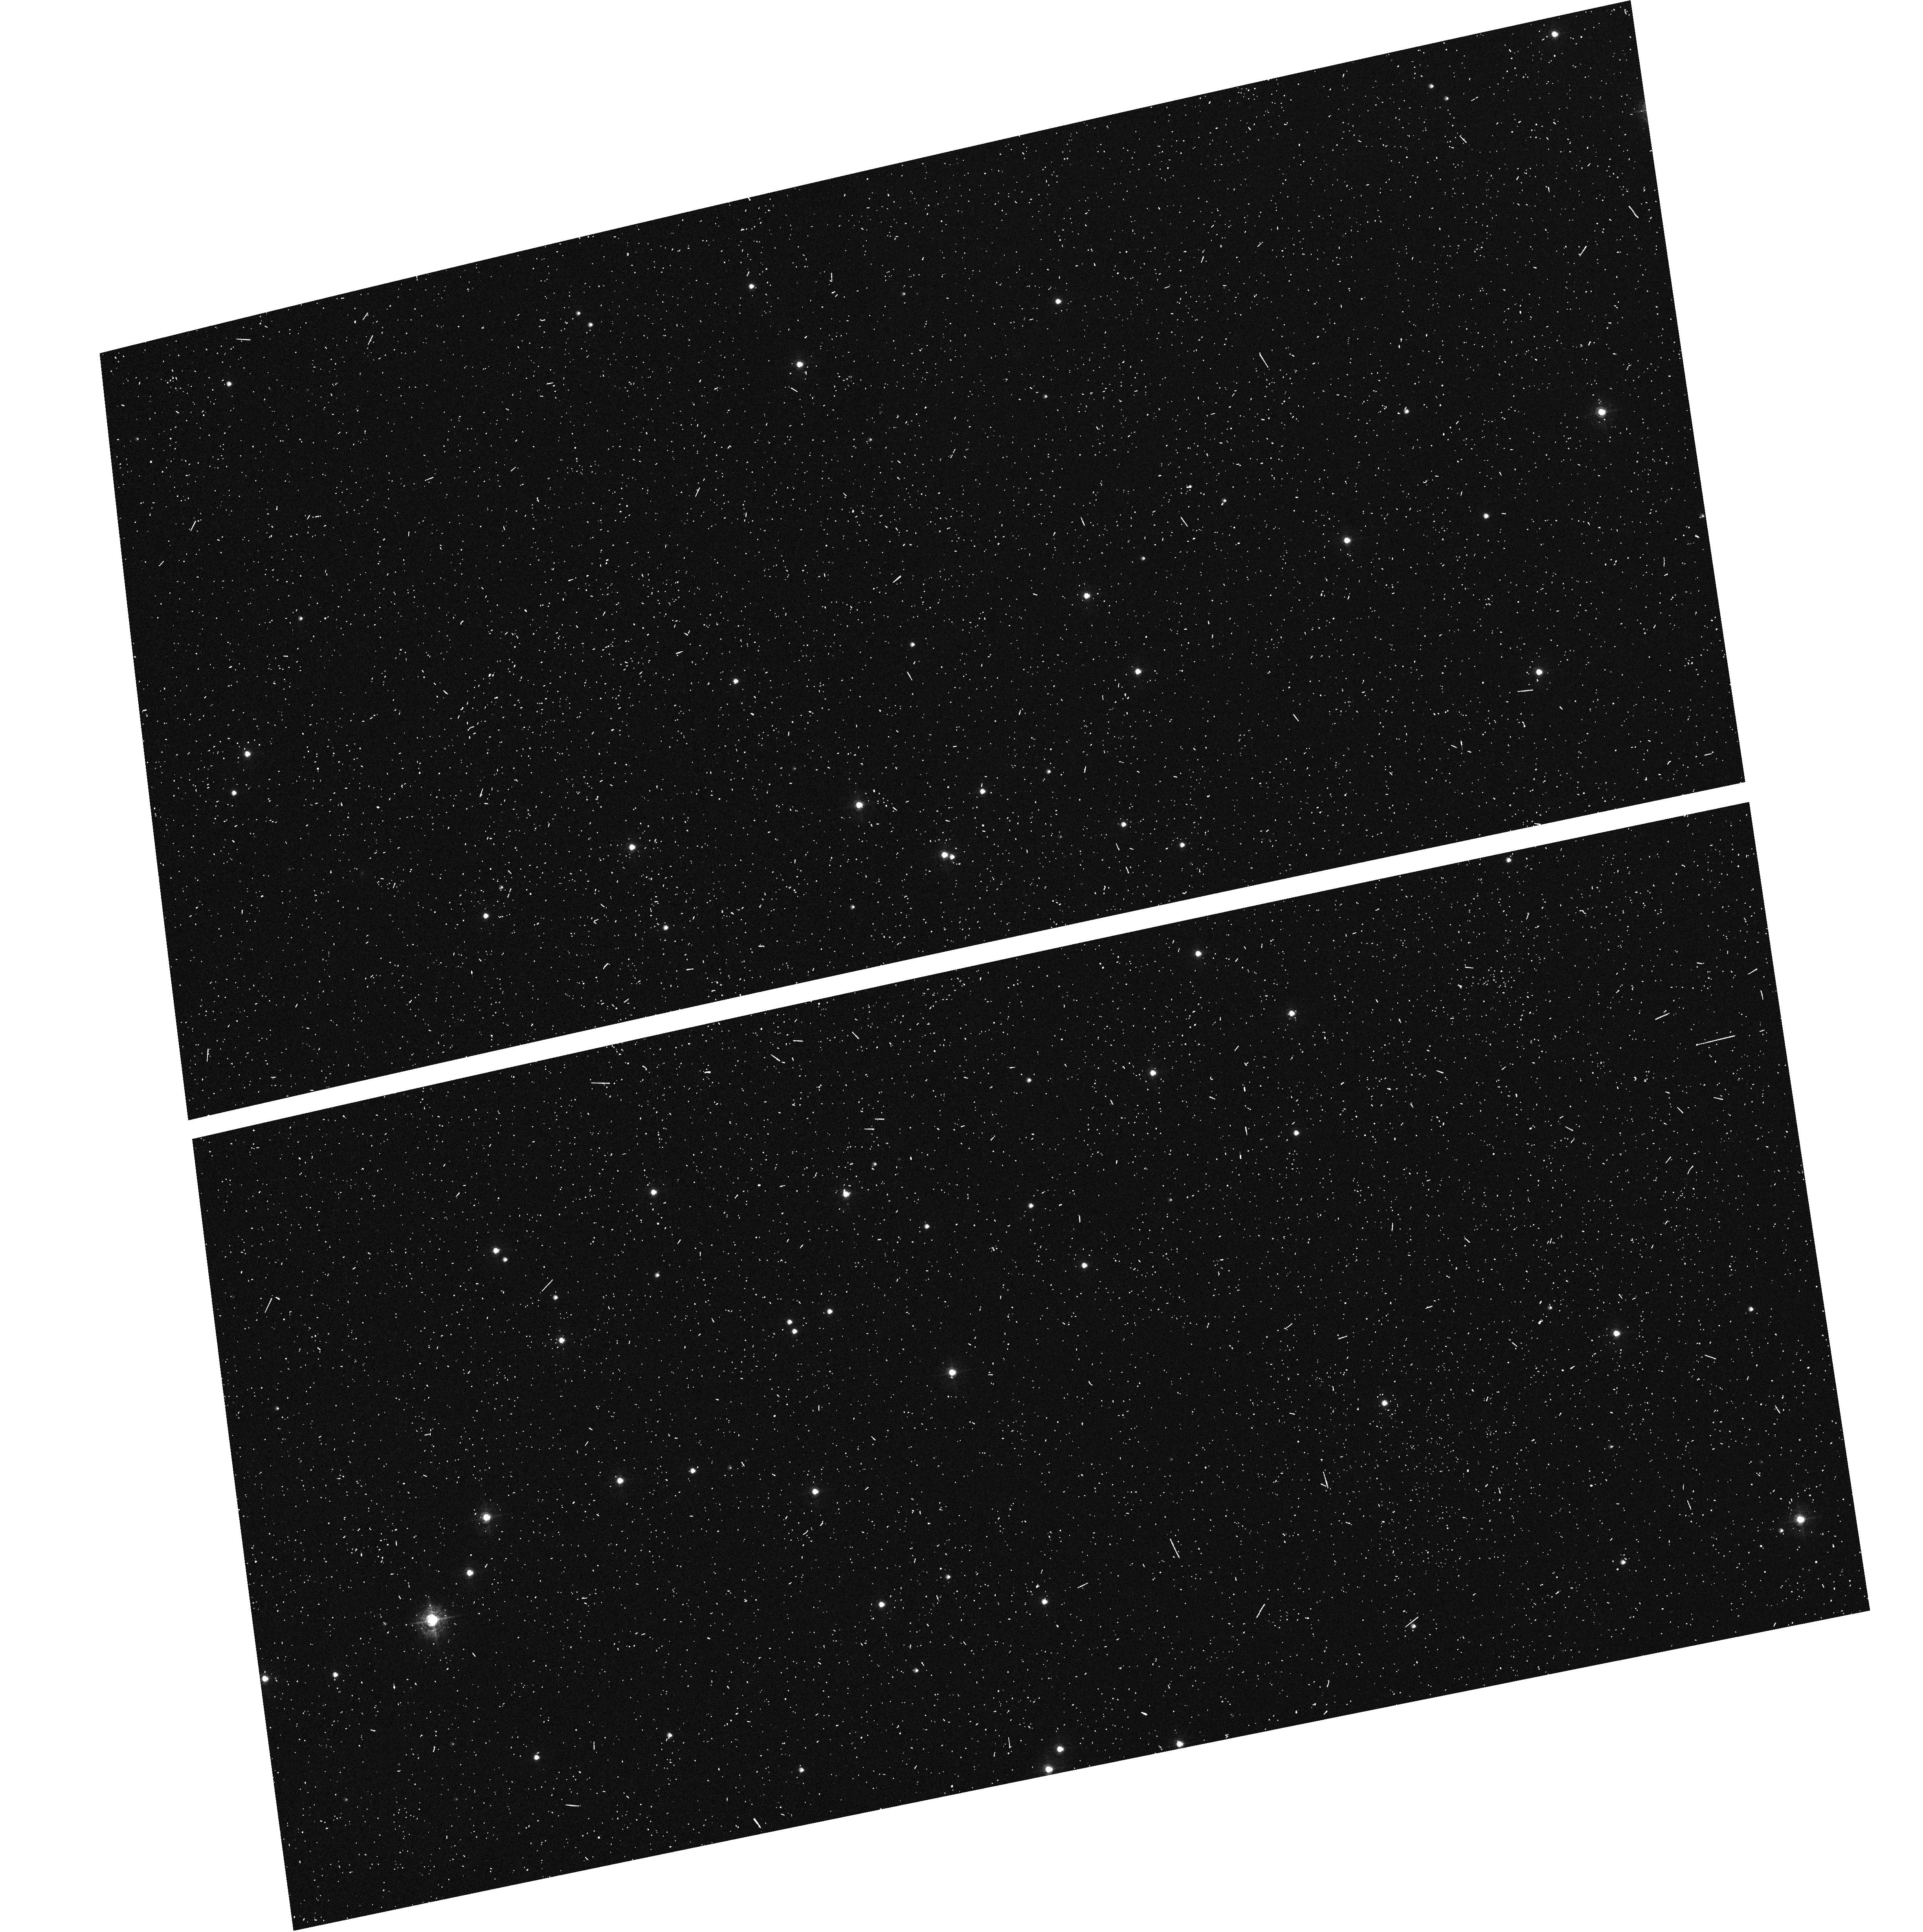
Target: NGC-188-58
Instrument: ACS/WFC
Filter: F502N
Exposure: 6 min
Observation ID: hst_9013_a1_acs_wfc_f502n_j8aoa1

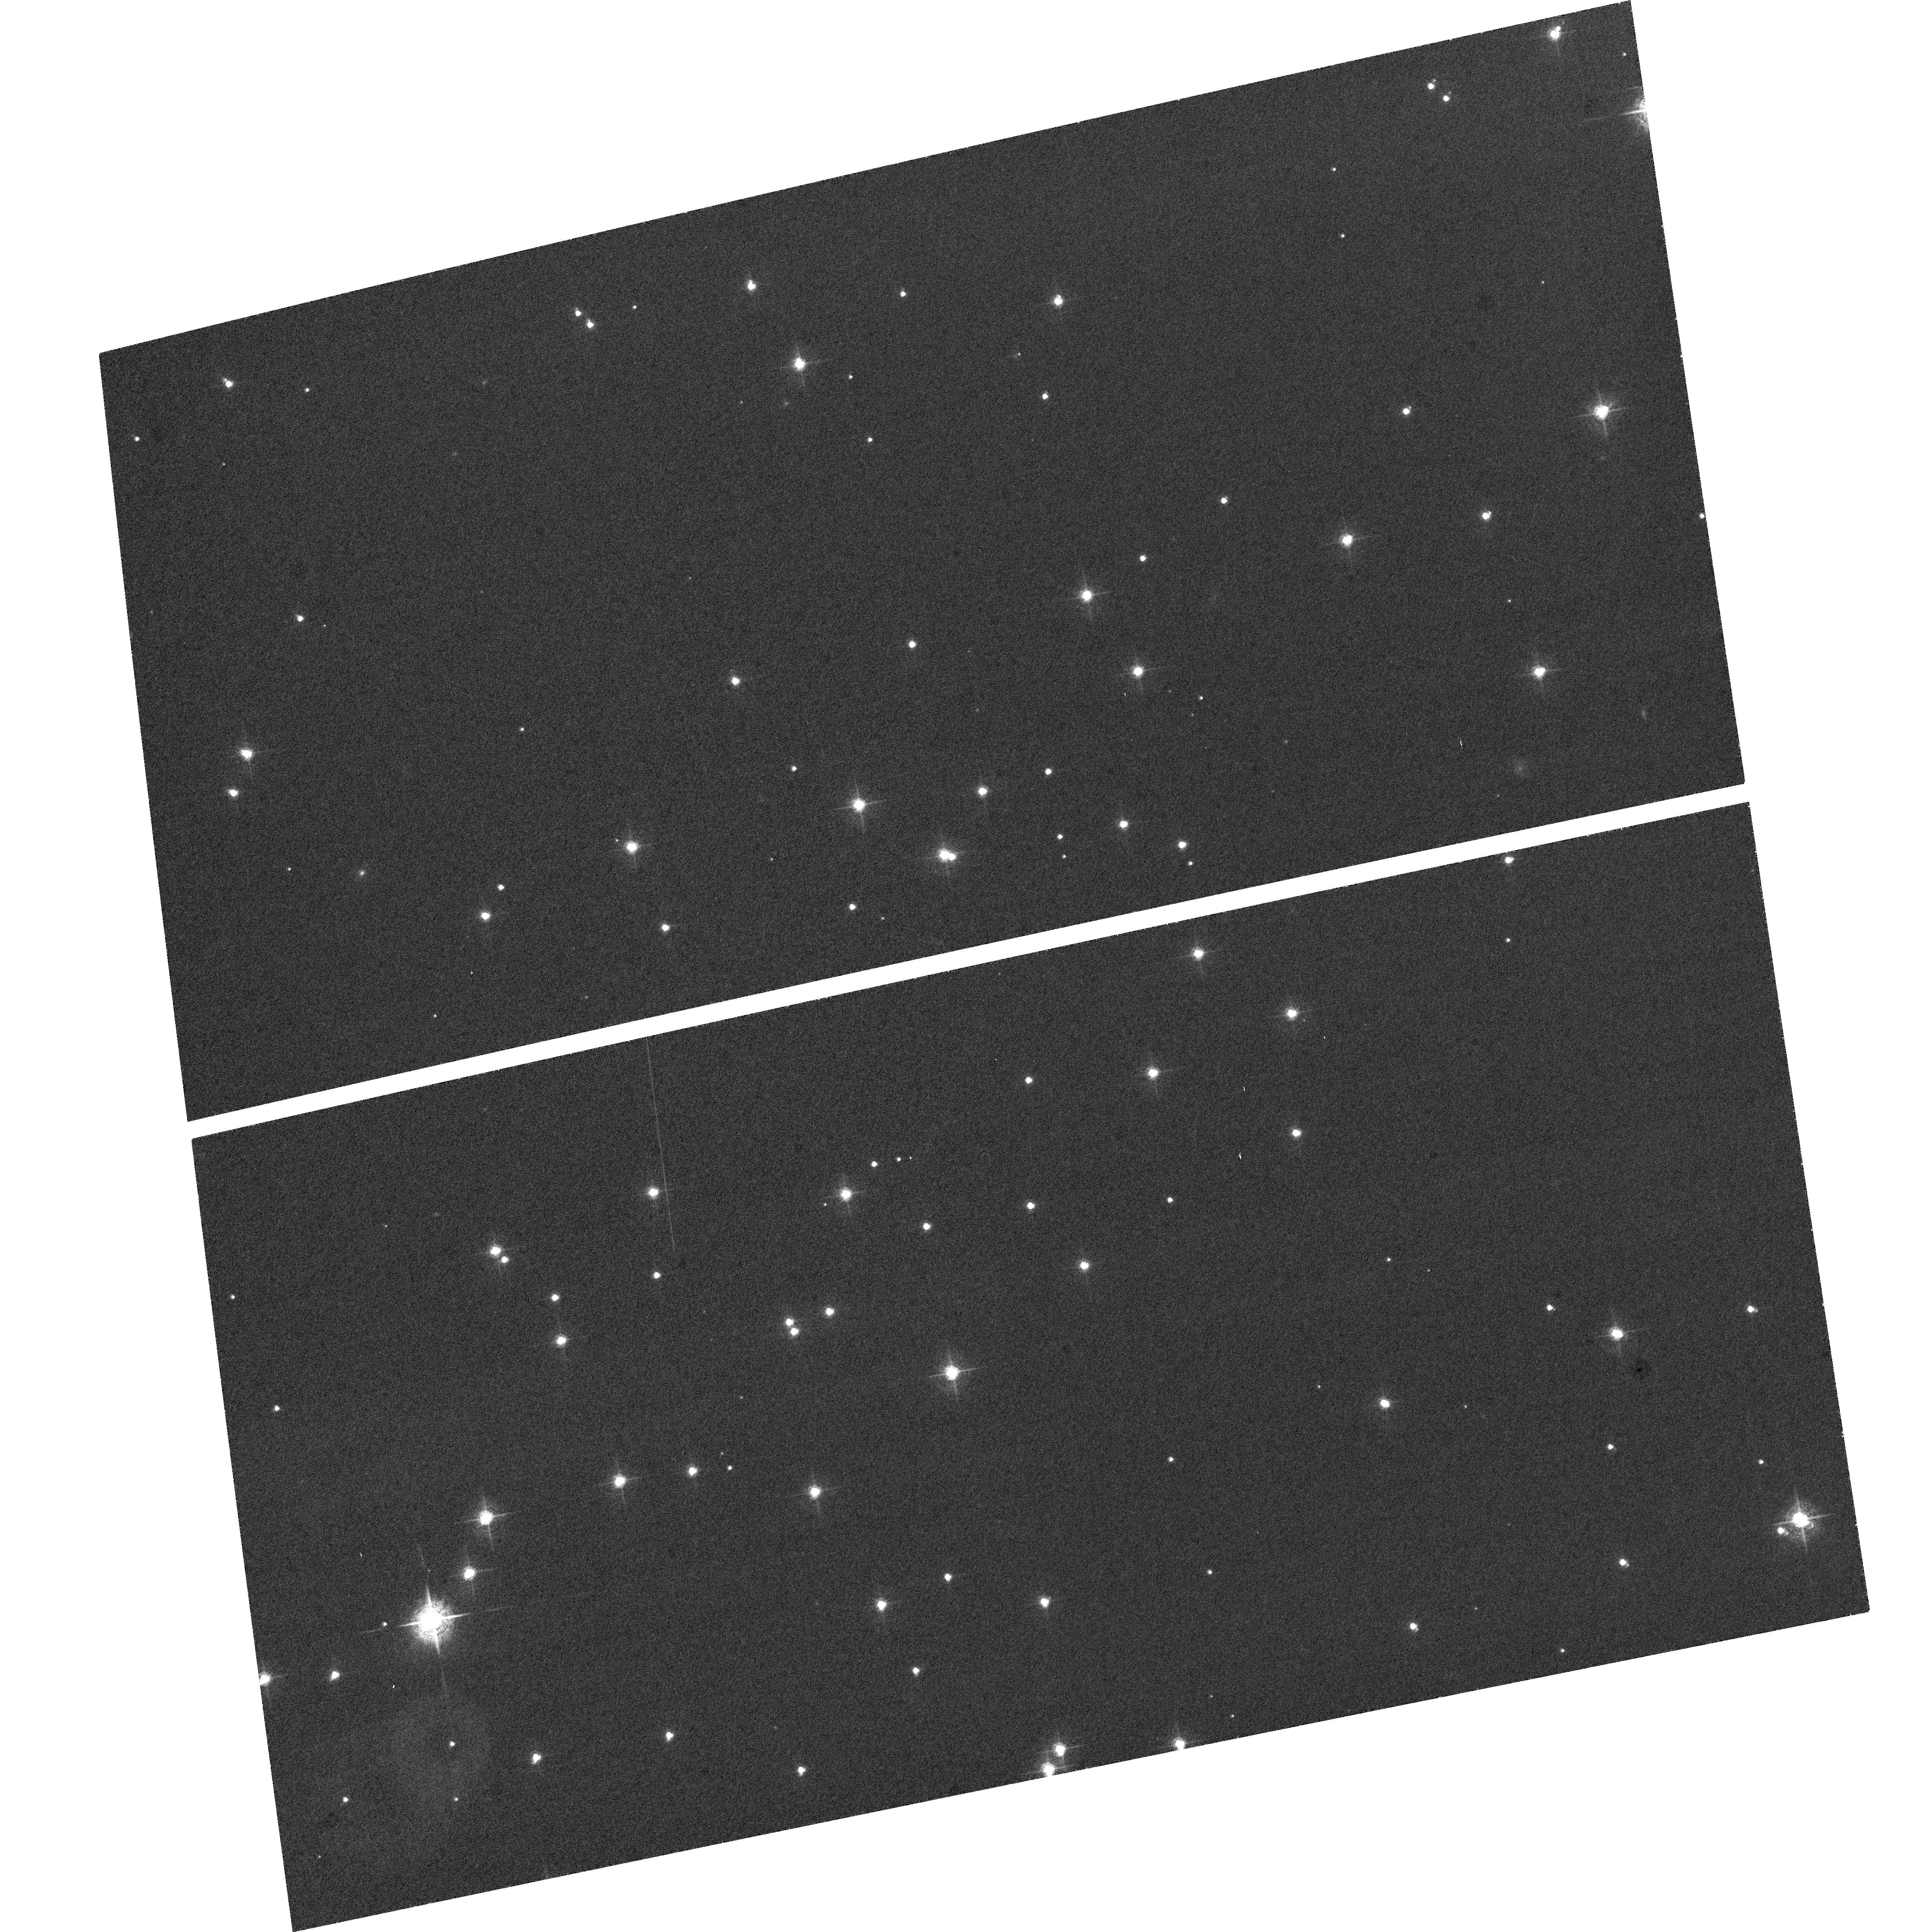
Target: NGC-188-58
Instrument: ACS/WFC
Filter: F660N
Exposure: 47 min
Observation ID: hst_9013_a1_acs_wfc_f660n_j8aoa1

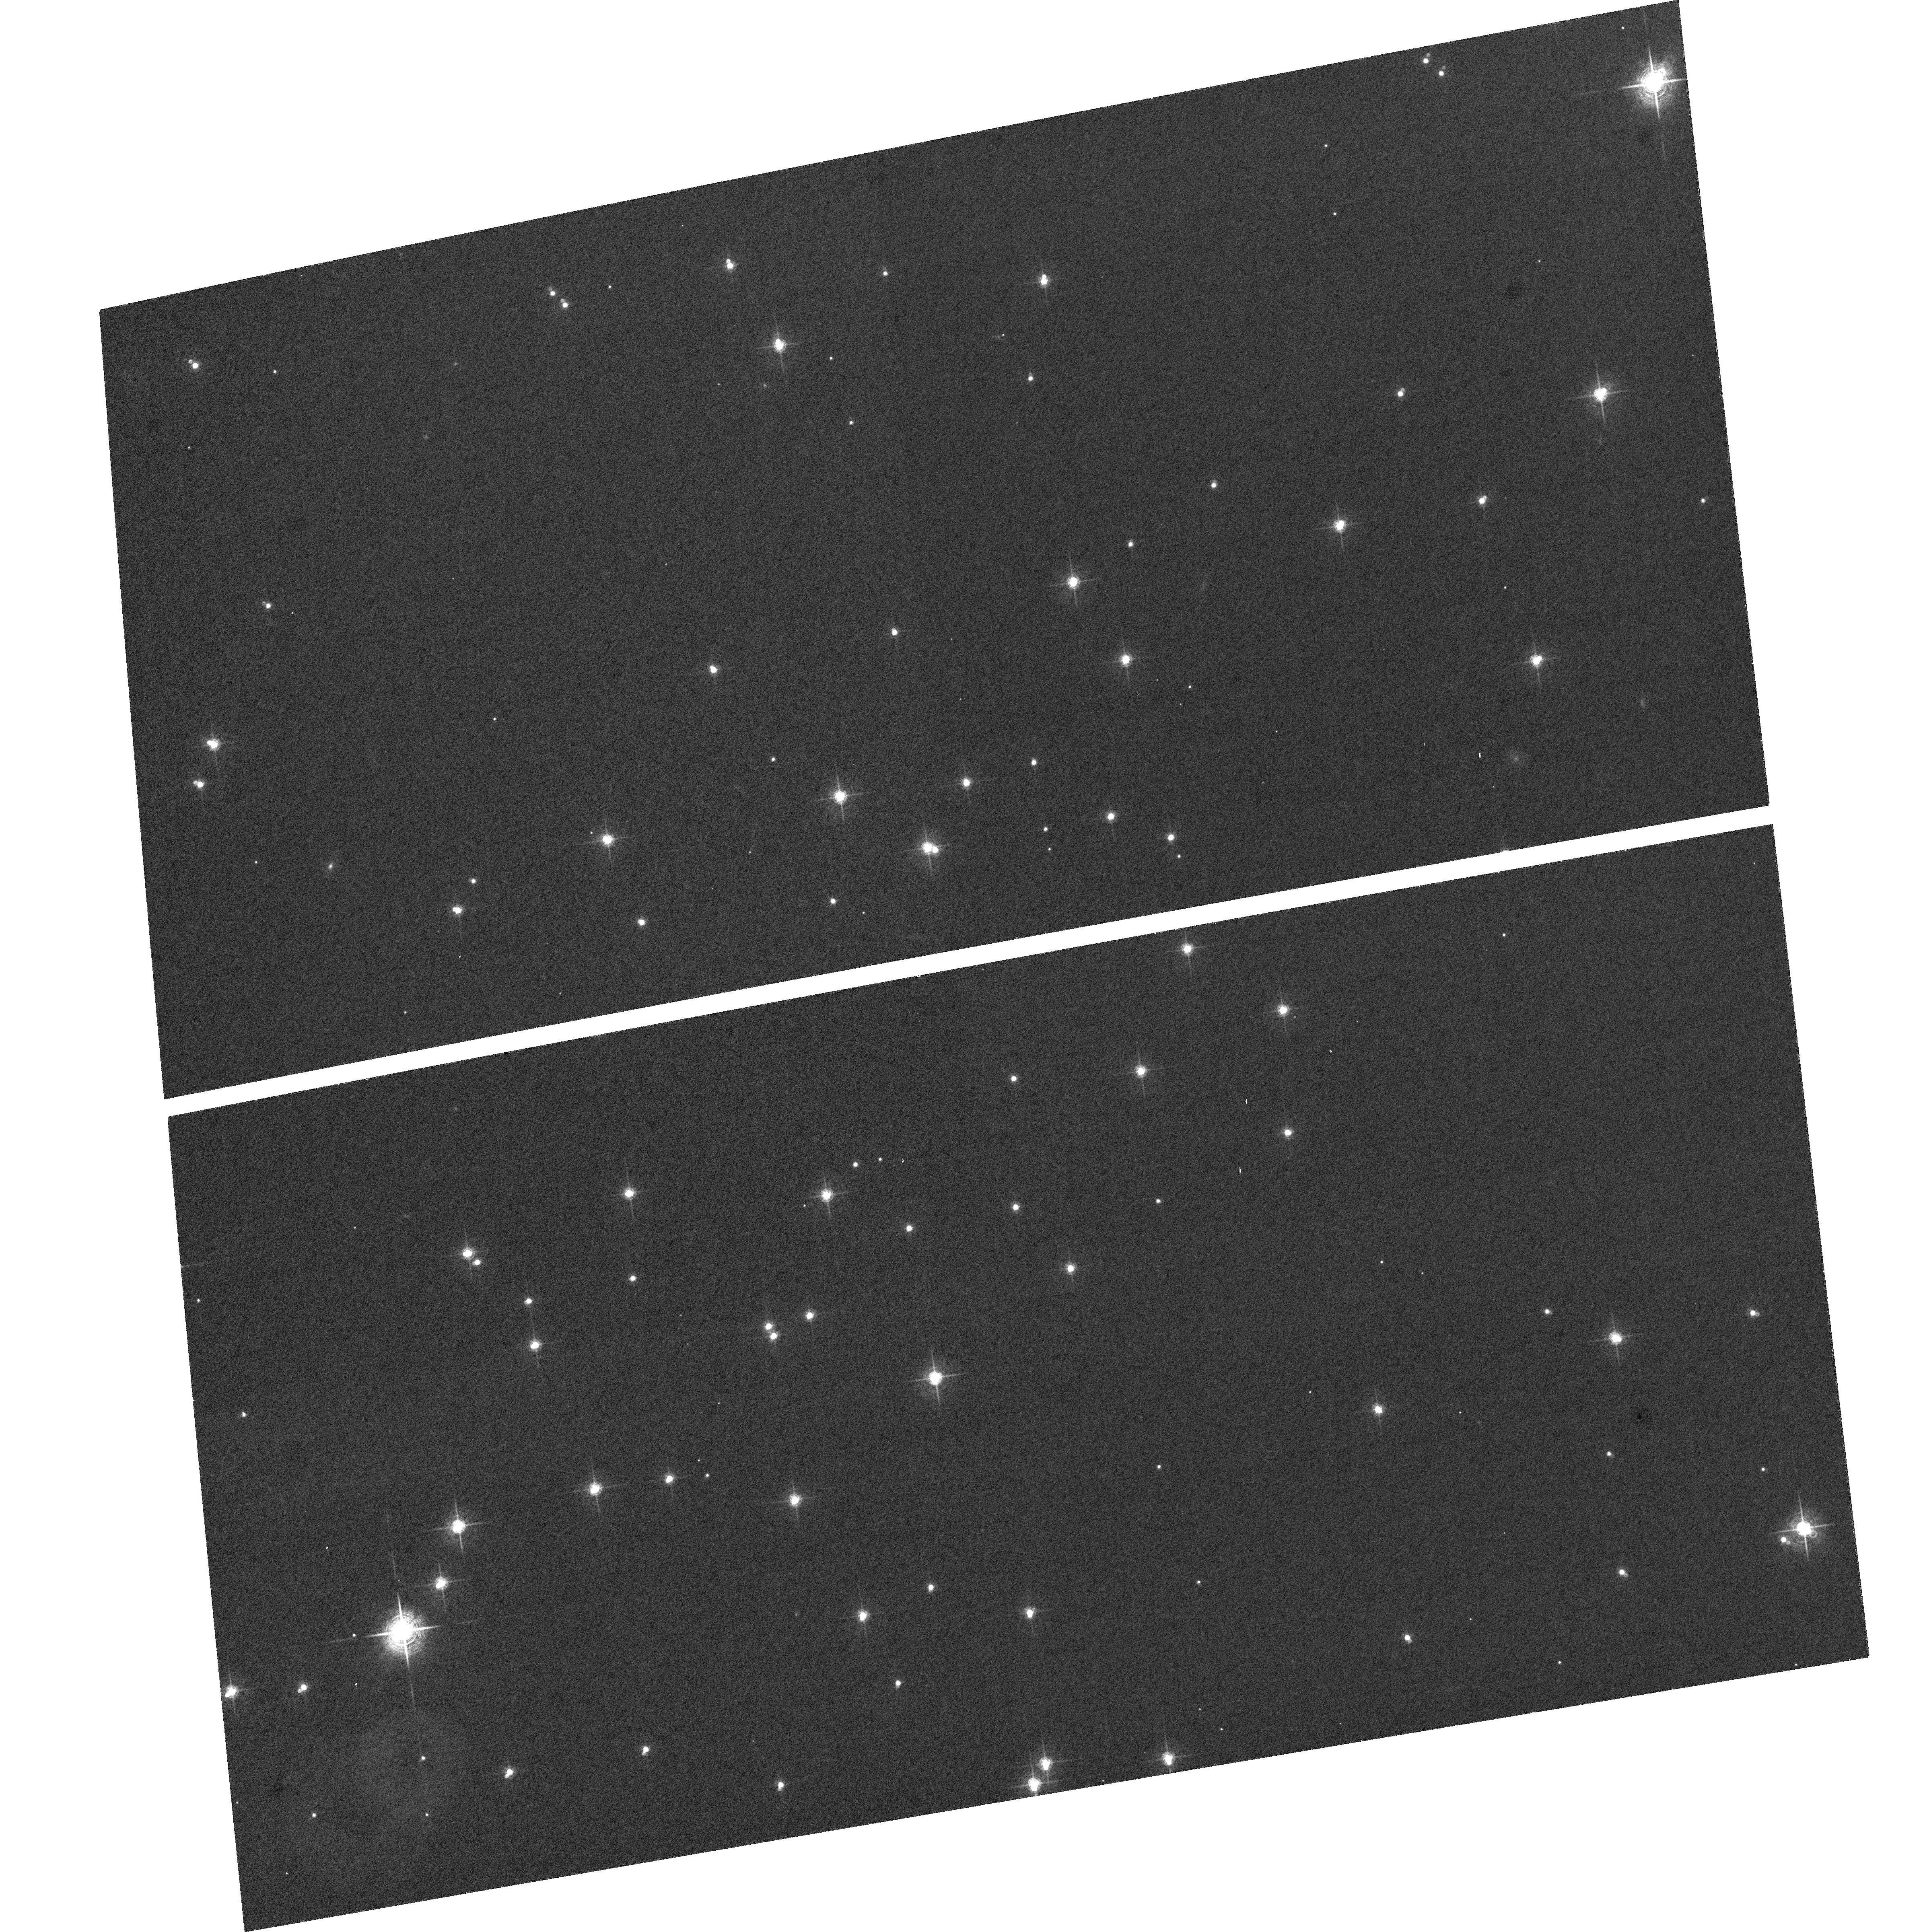
Target: NGC-188-58
Instrument: ACS/WFC
Filter: F660N
Exposure: 47 min
Observation ID: hst_9013_b2_acs_wfc_f660n_j8aob2

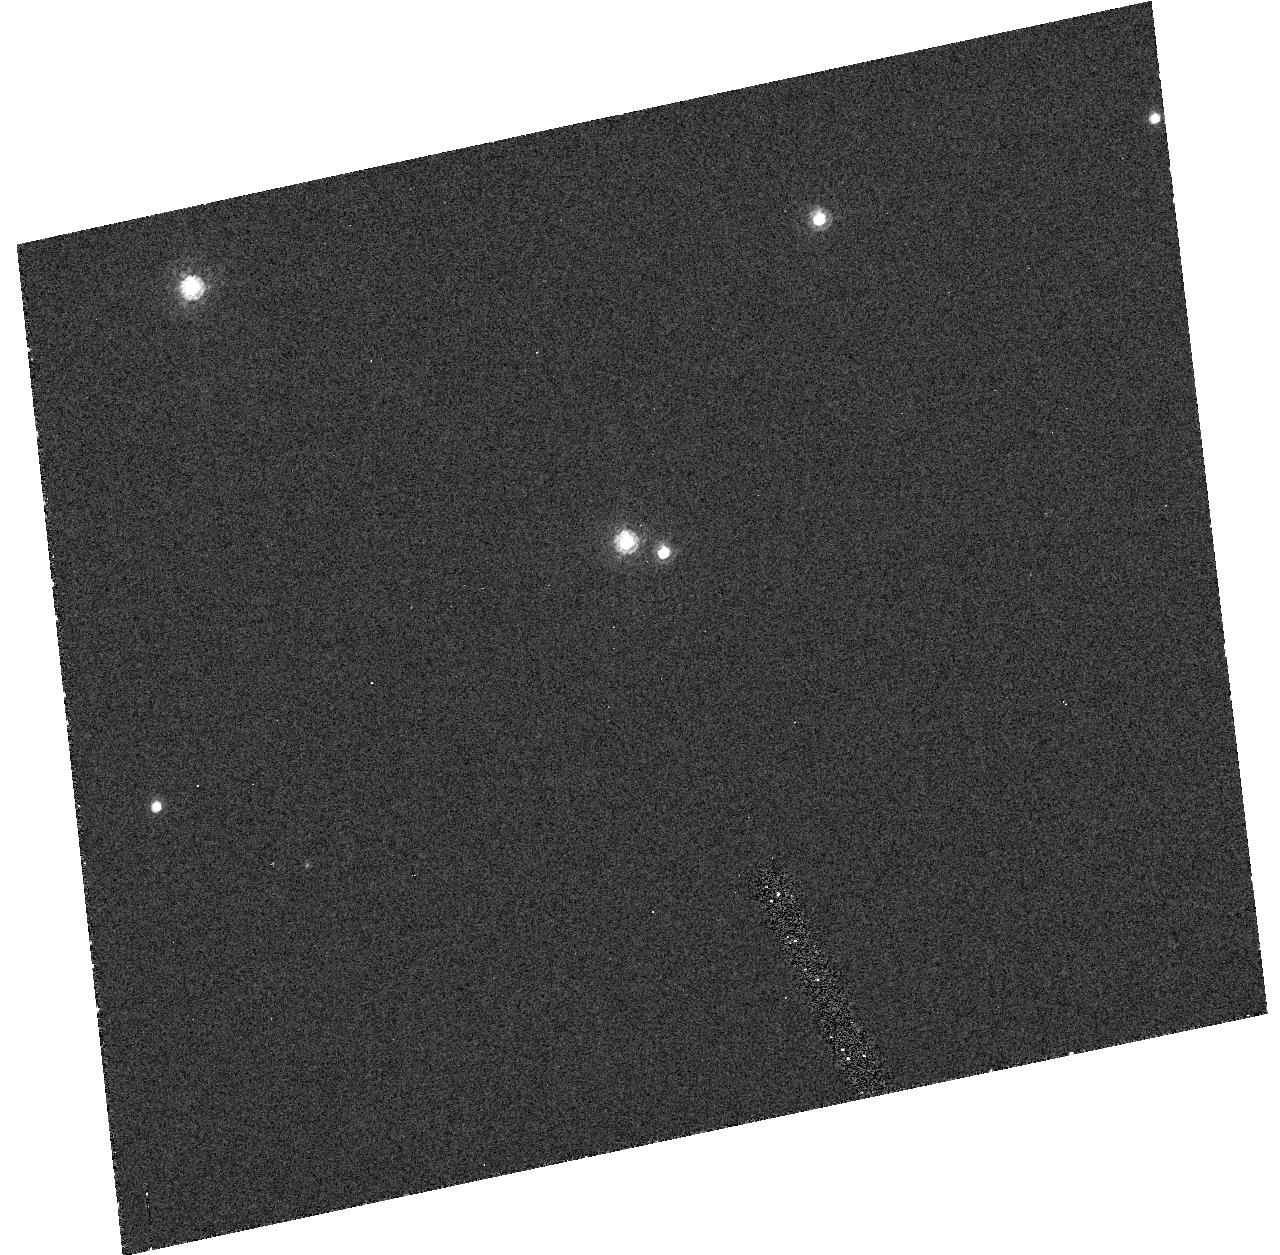
Target: NGC-188-58
Instrument: ACS/HRC
Filter: F660N
Exposure: 30 min
Observation ID: hst_9013_a3_acs_hrc_f660n_j8aoa3

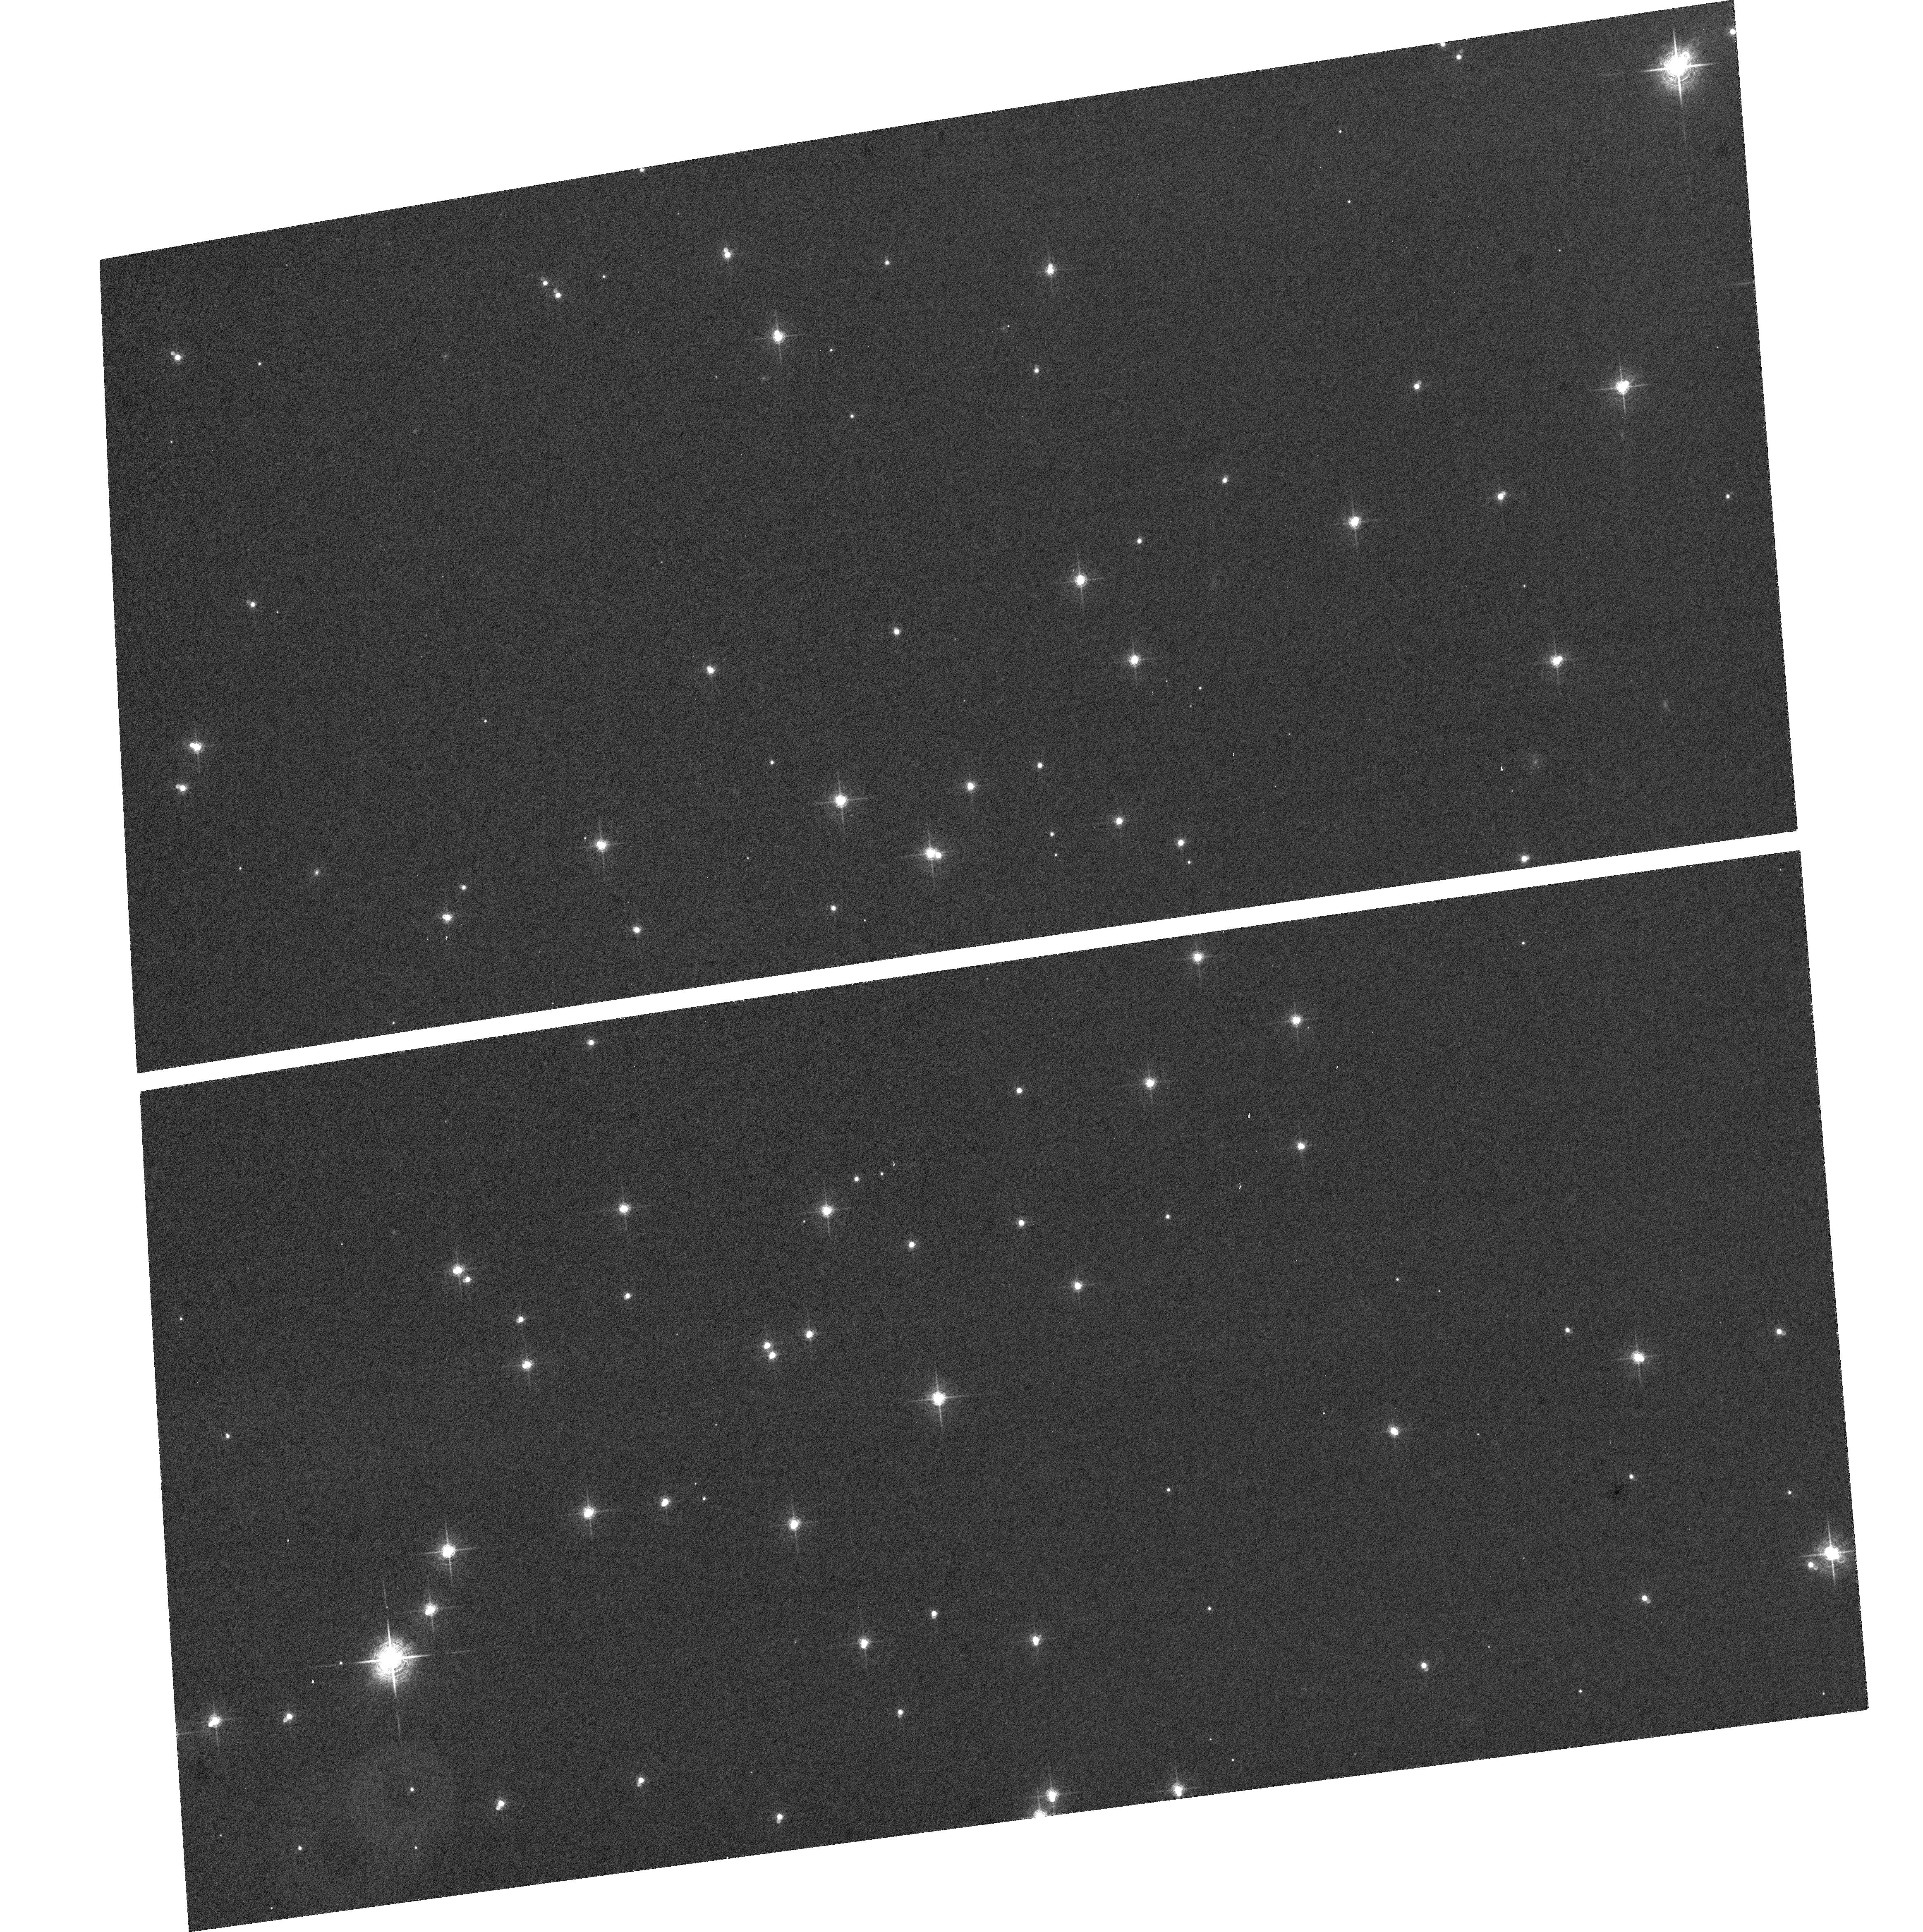
Target: NGC-188-58
Instrument: ACS/WFC
Filter: F660N
Exposure: 47 min
Observation ID: hst_9013_b3_acs_wfc_f660n_j8aob3

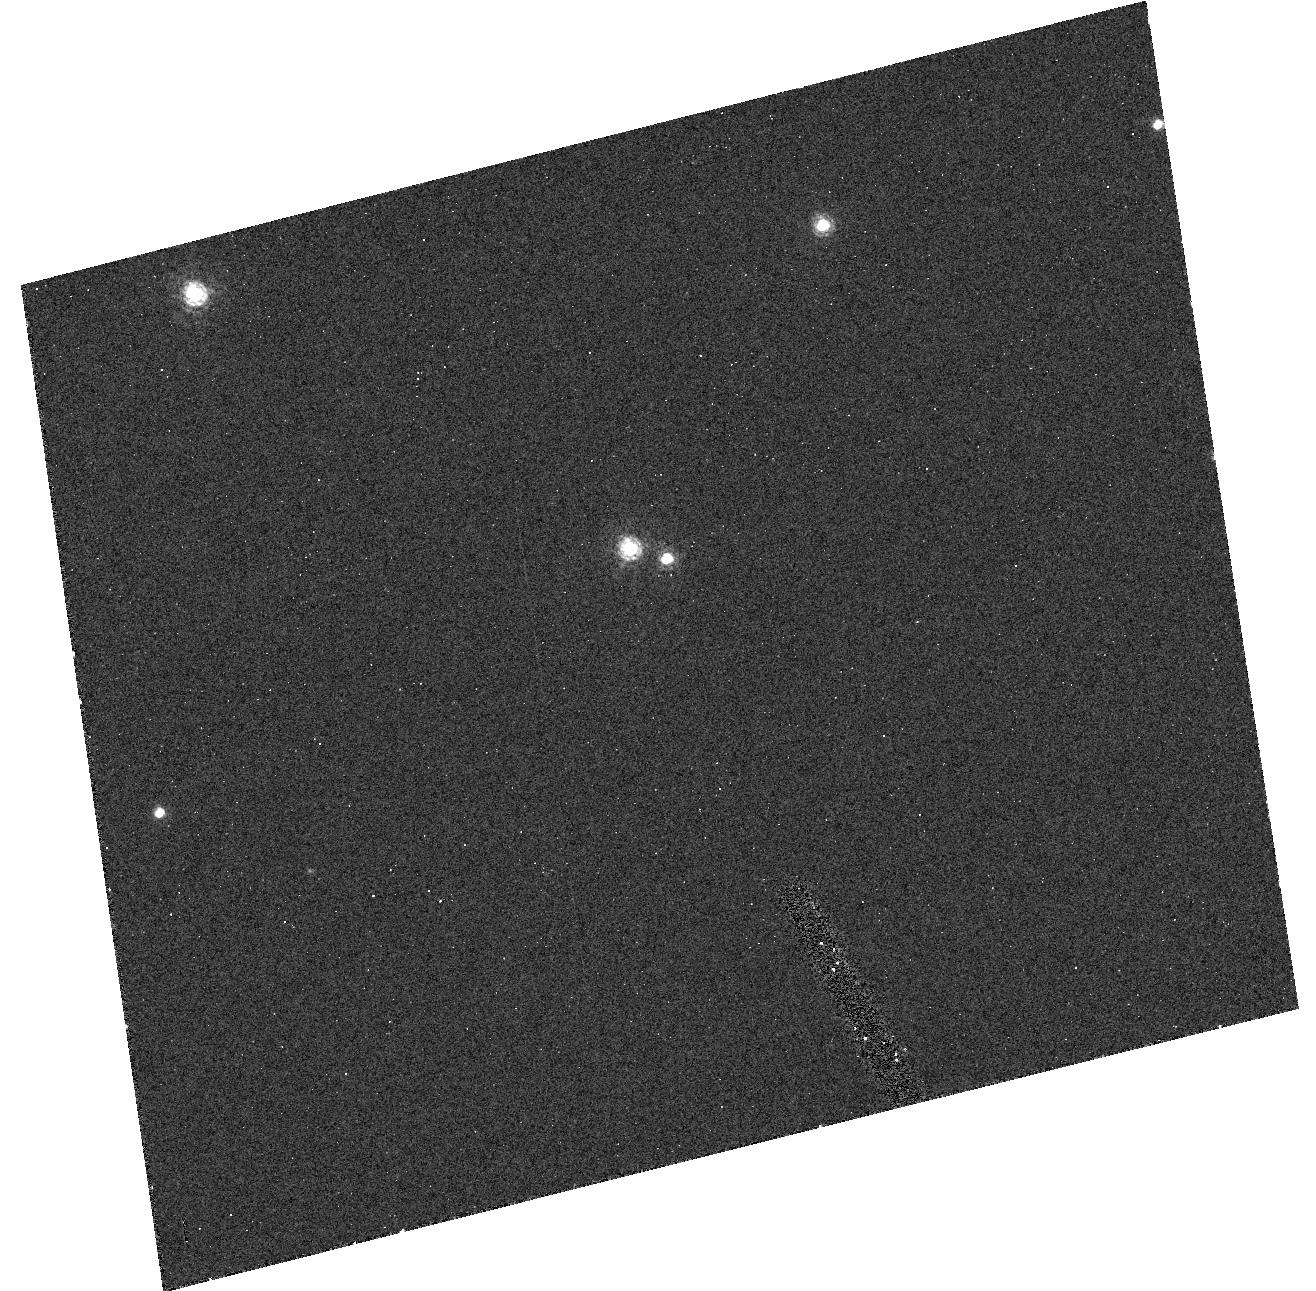
Target: NGC-188-58
Instrument: ACS/HRC
Filter: F660N
Exposure: 30 min
Observation ID: hst_9013_a2_acs_hrc_f660n_j8aoa2

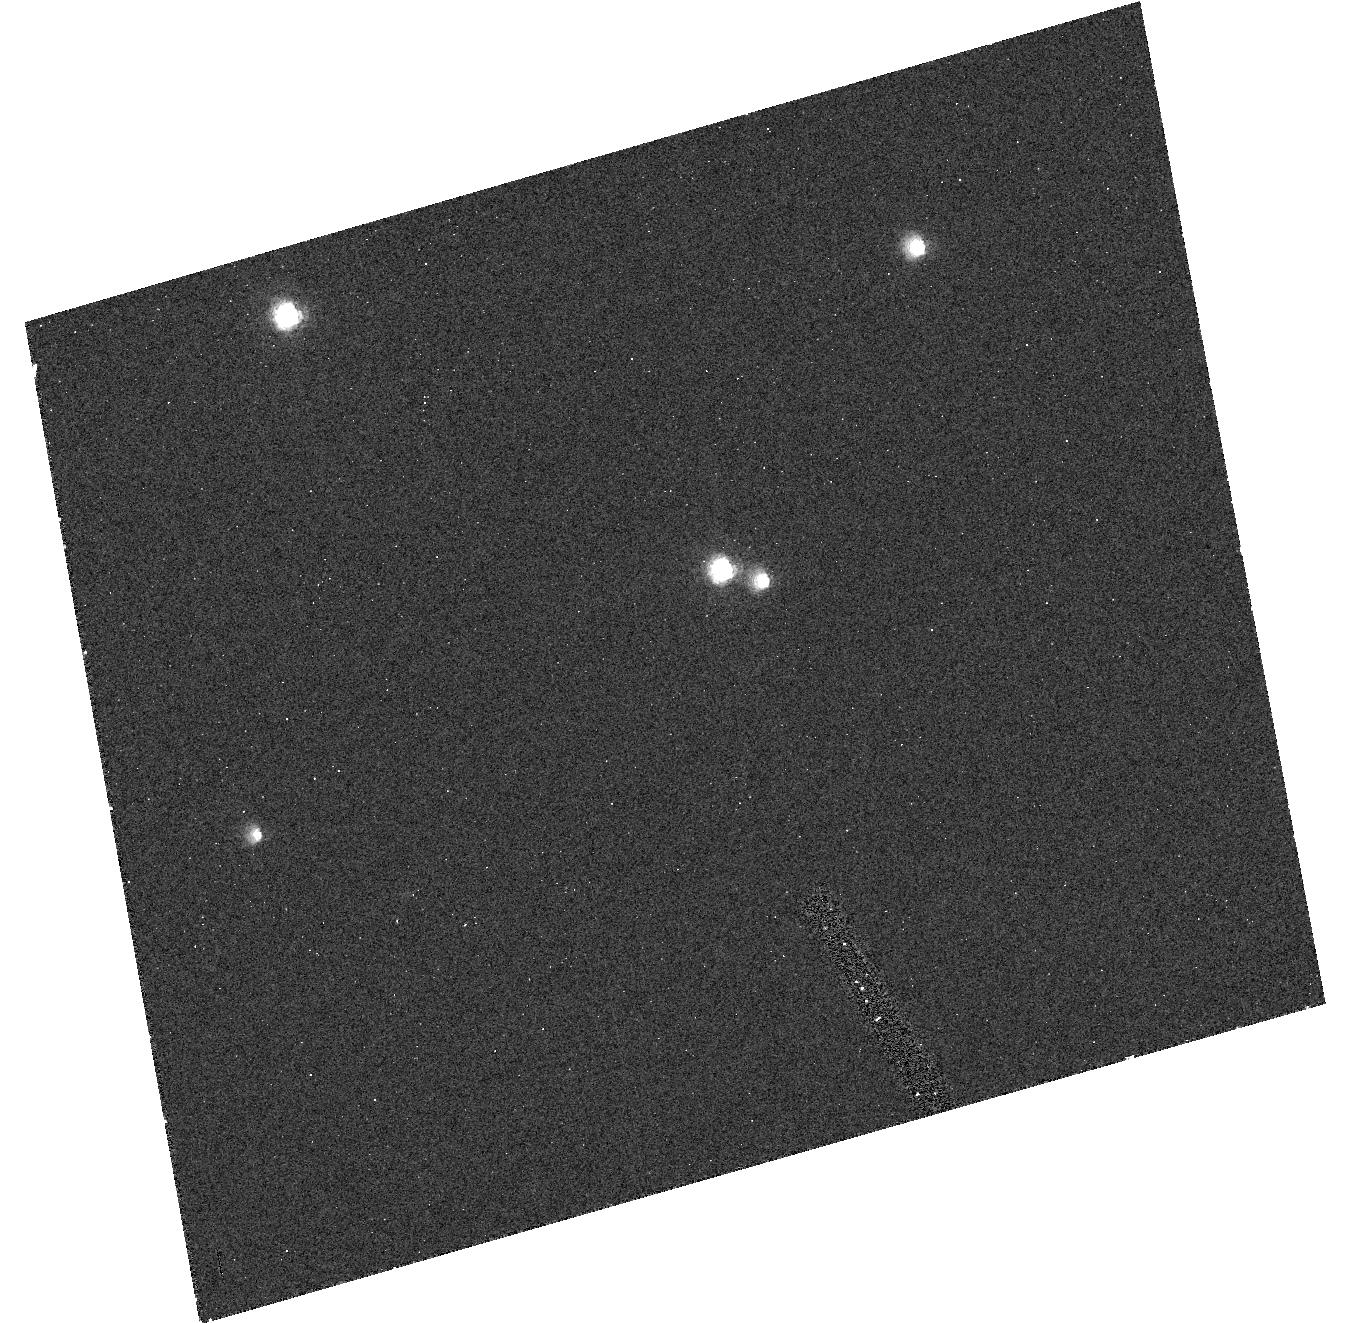
Target: NGC-188-58
Instrument: ACS/HRC
Filter: F660N
Exposure: 30 min
Observation ID: hst_9013_01_acs_hrc_f660n_j8ao01

ACS Coarse Corrector Alignment (PI: Hartig, George)

The proposal attempts to approximately optimize the ACS image quality over the fields of both the WFC and HRC channels by adjusting the IM1 and M1 corrector mechanisms in both tip/tilt (cylinder rotation) and focus. These observations of a moderate density star field constitute the "first light" external images for the HST/ACS.